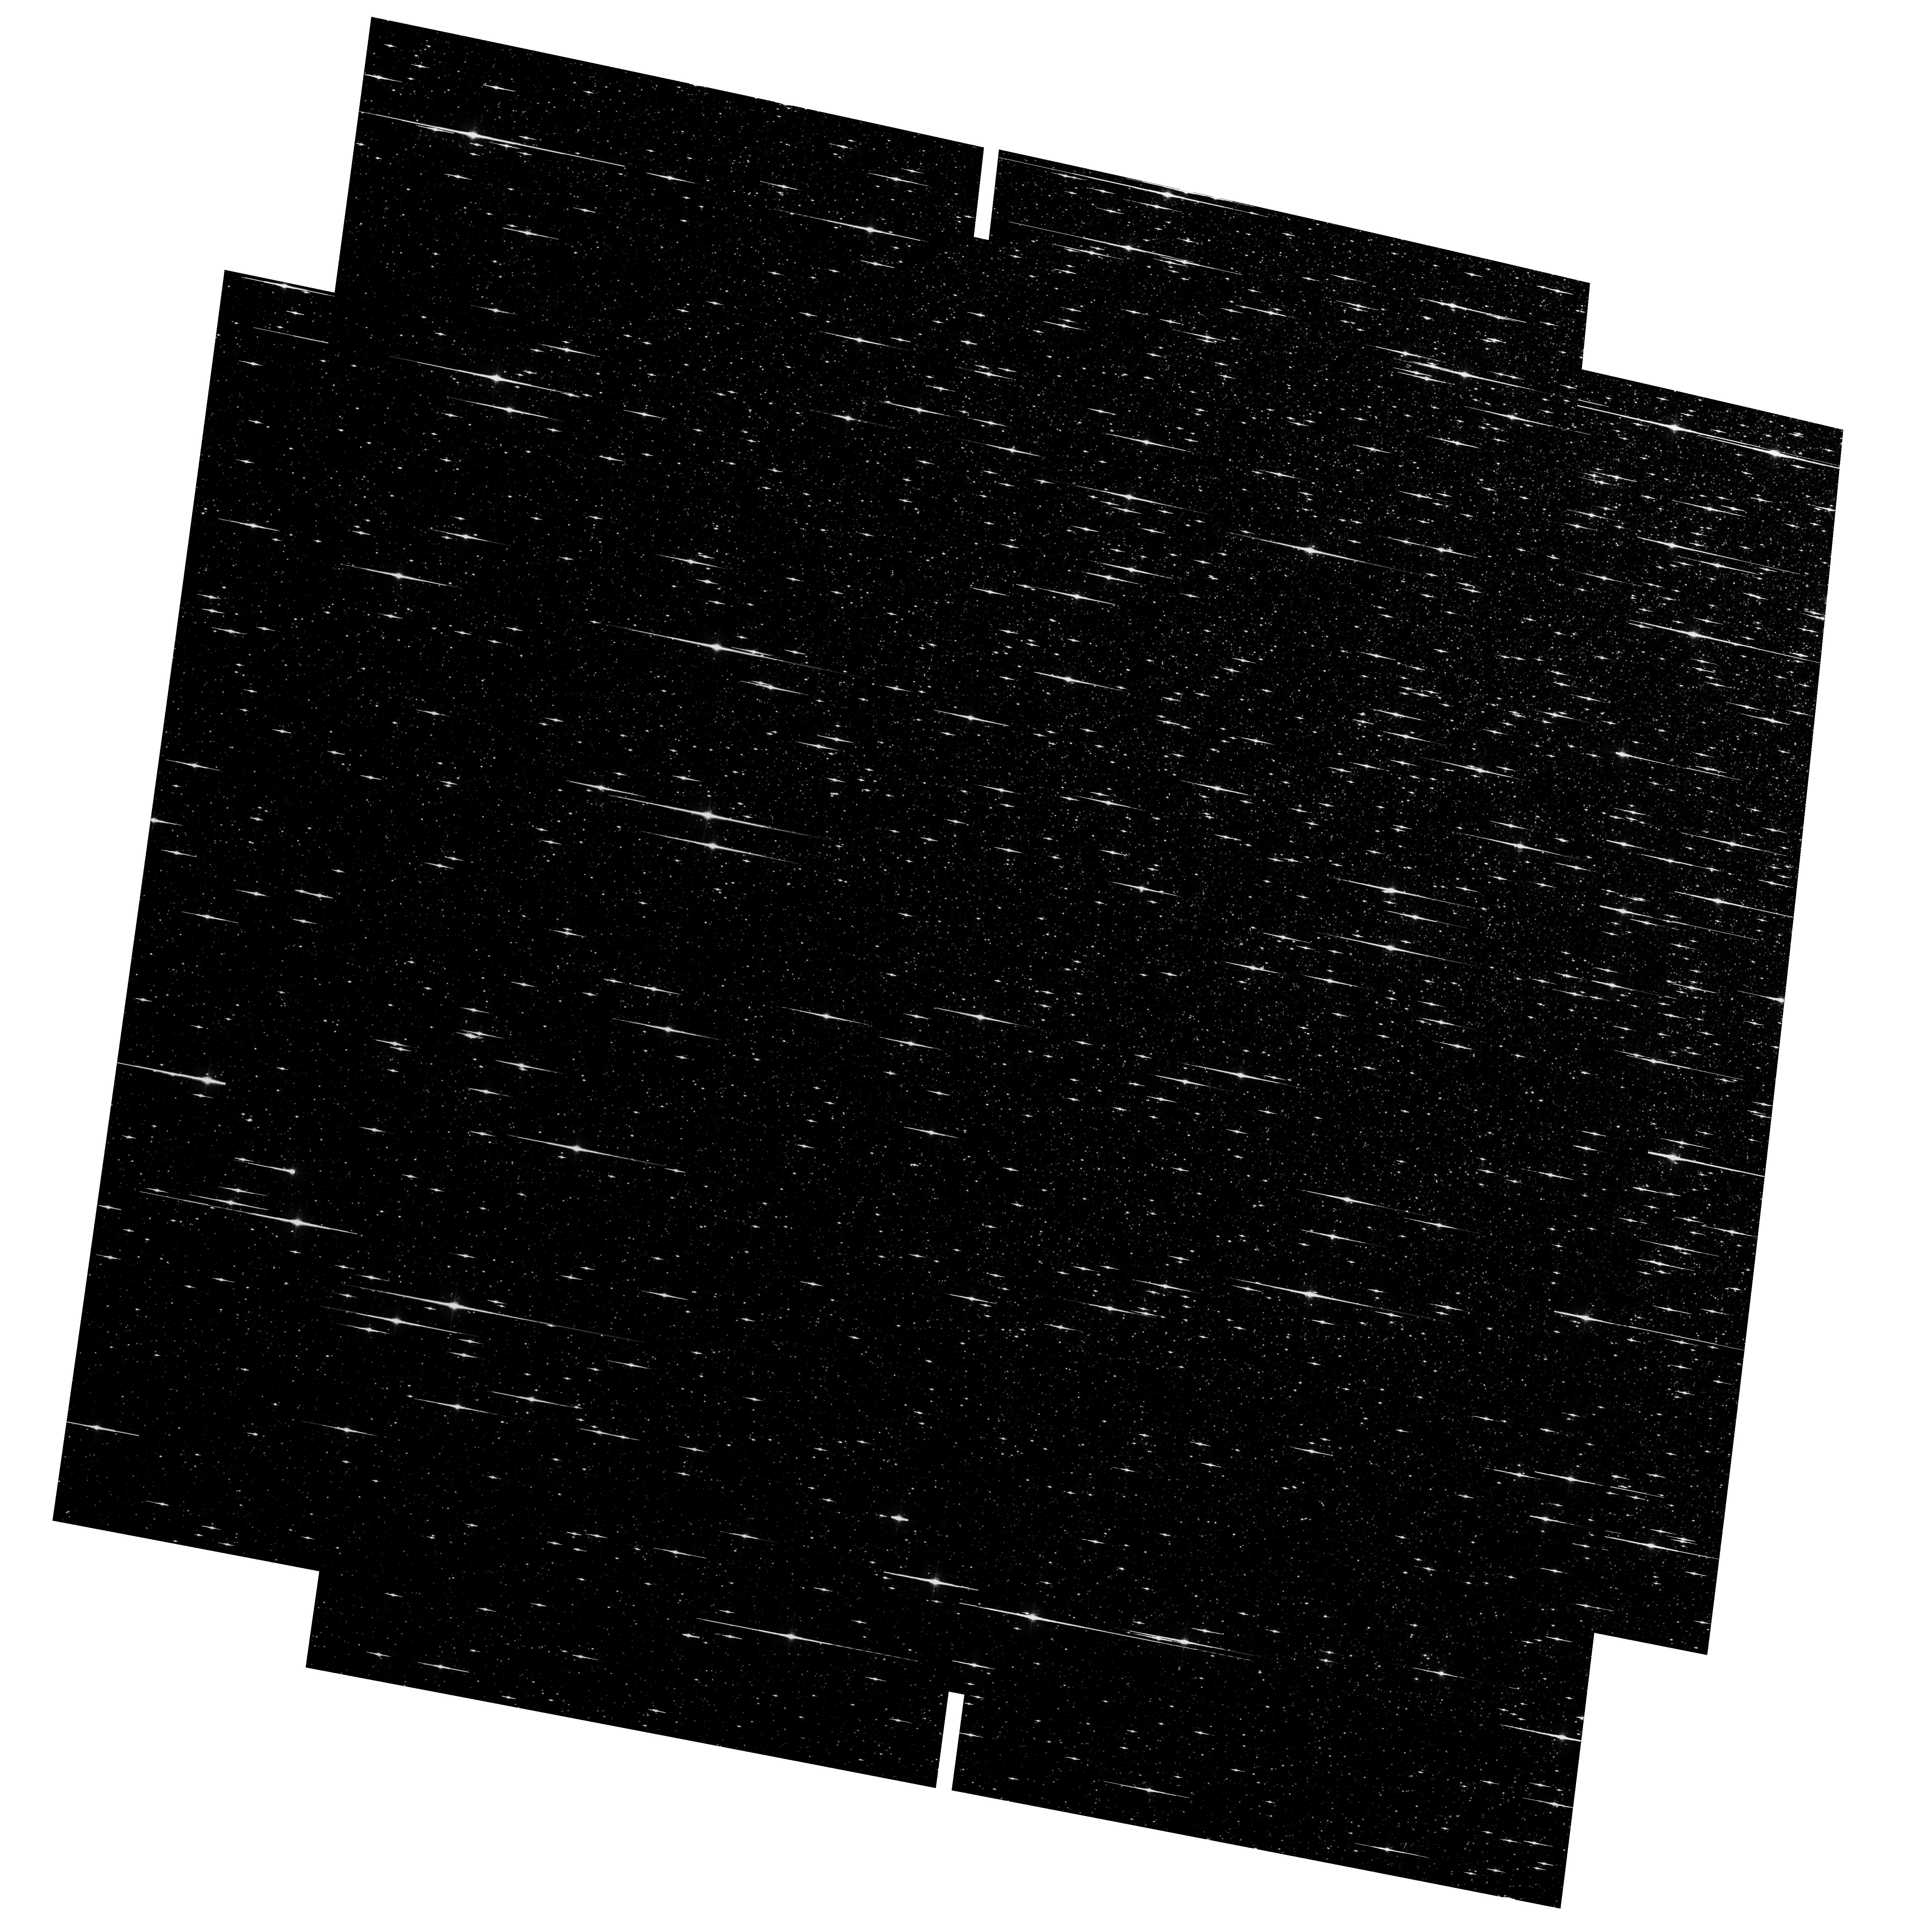
Target: NGC5139-ICF. Instrument: ACS/WFC. Filter: F606W. Exposure: 29 min. Observation ID: hst_10252_01_acs_wfc_f606w_j92301

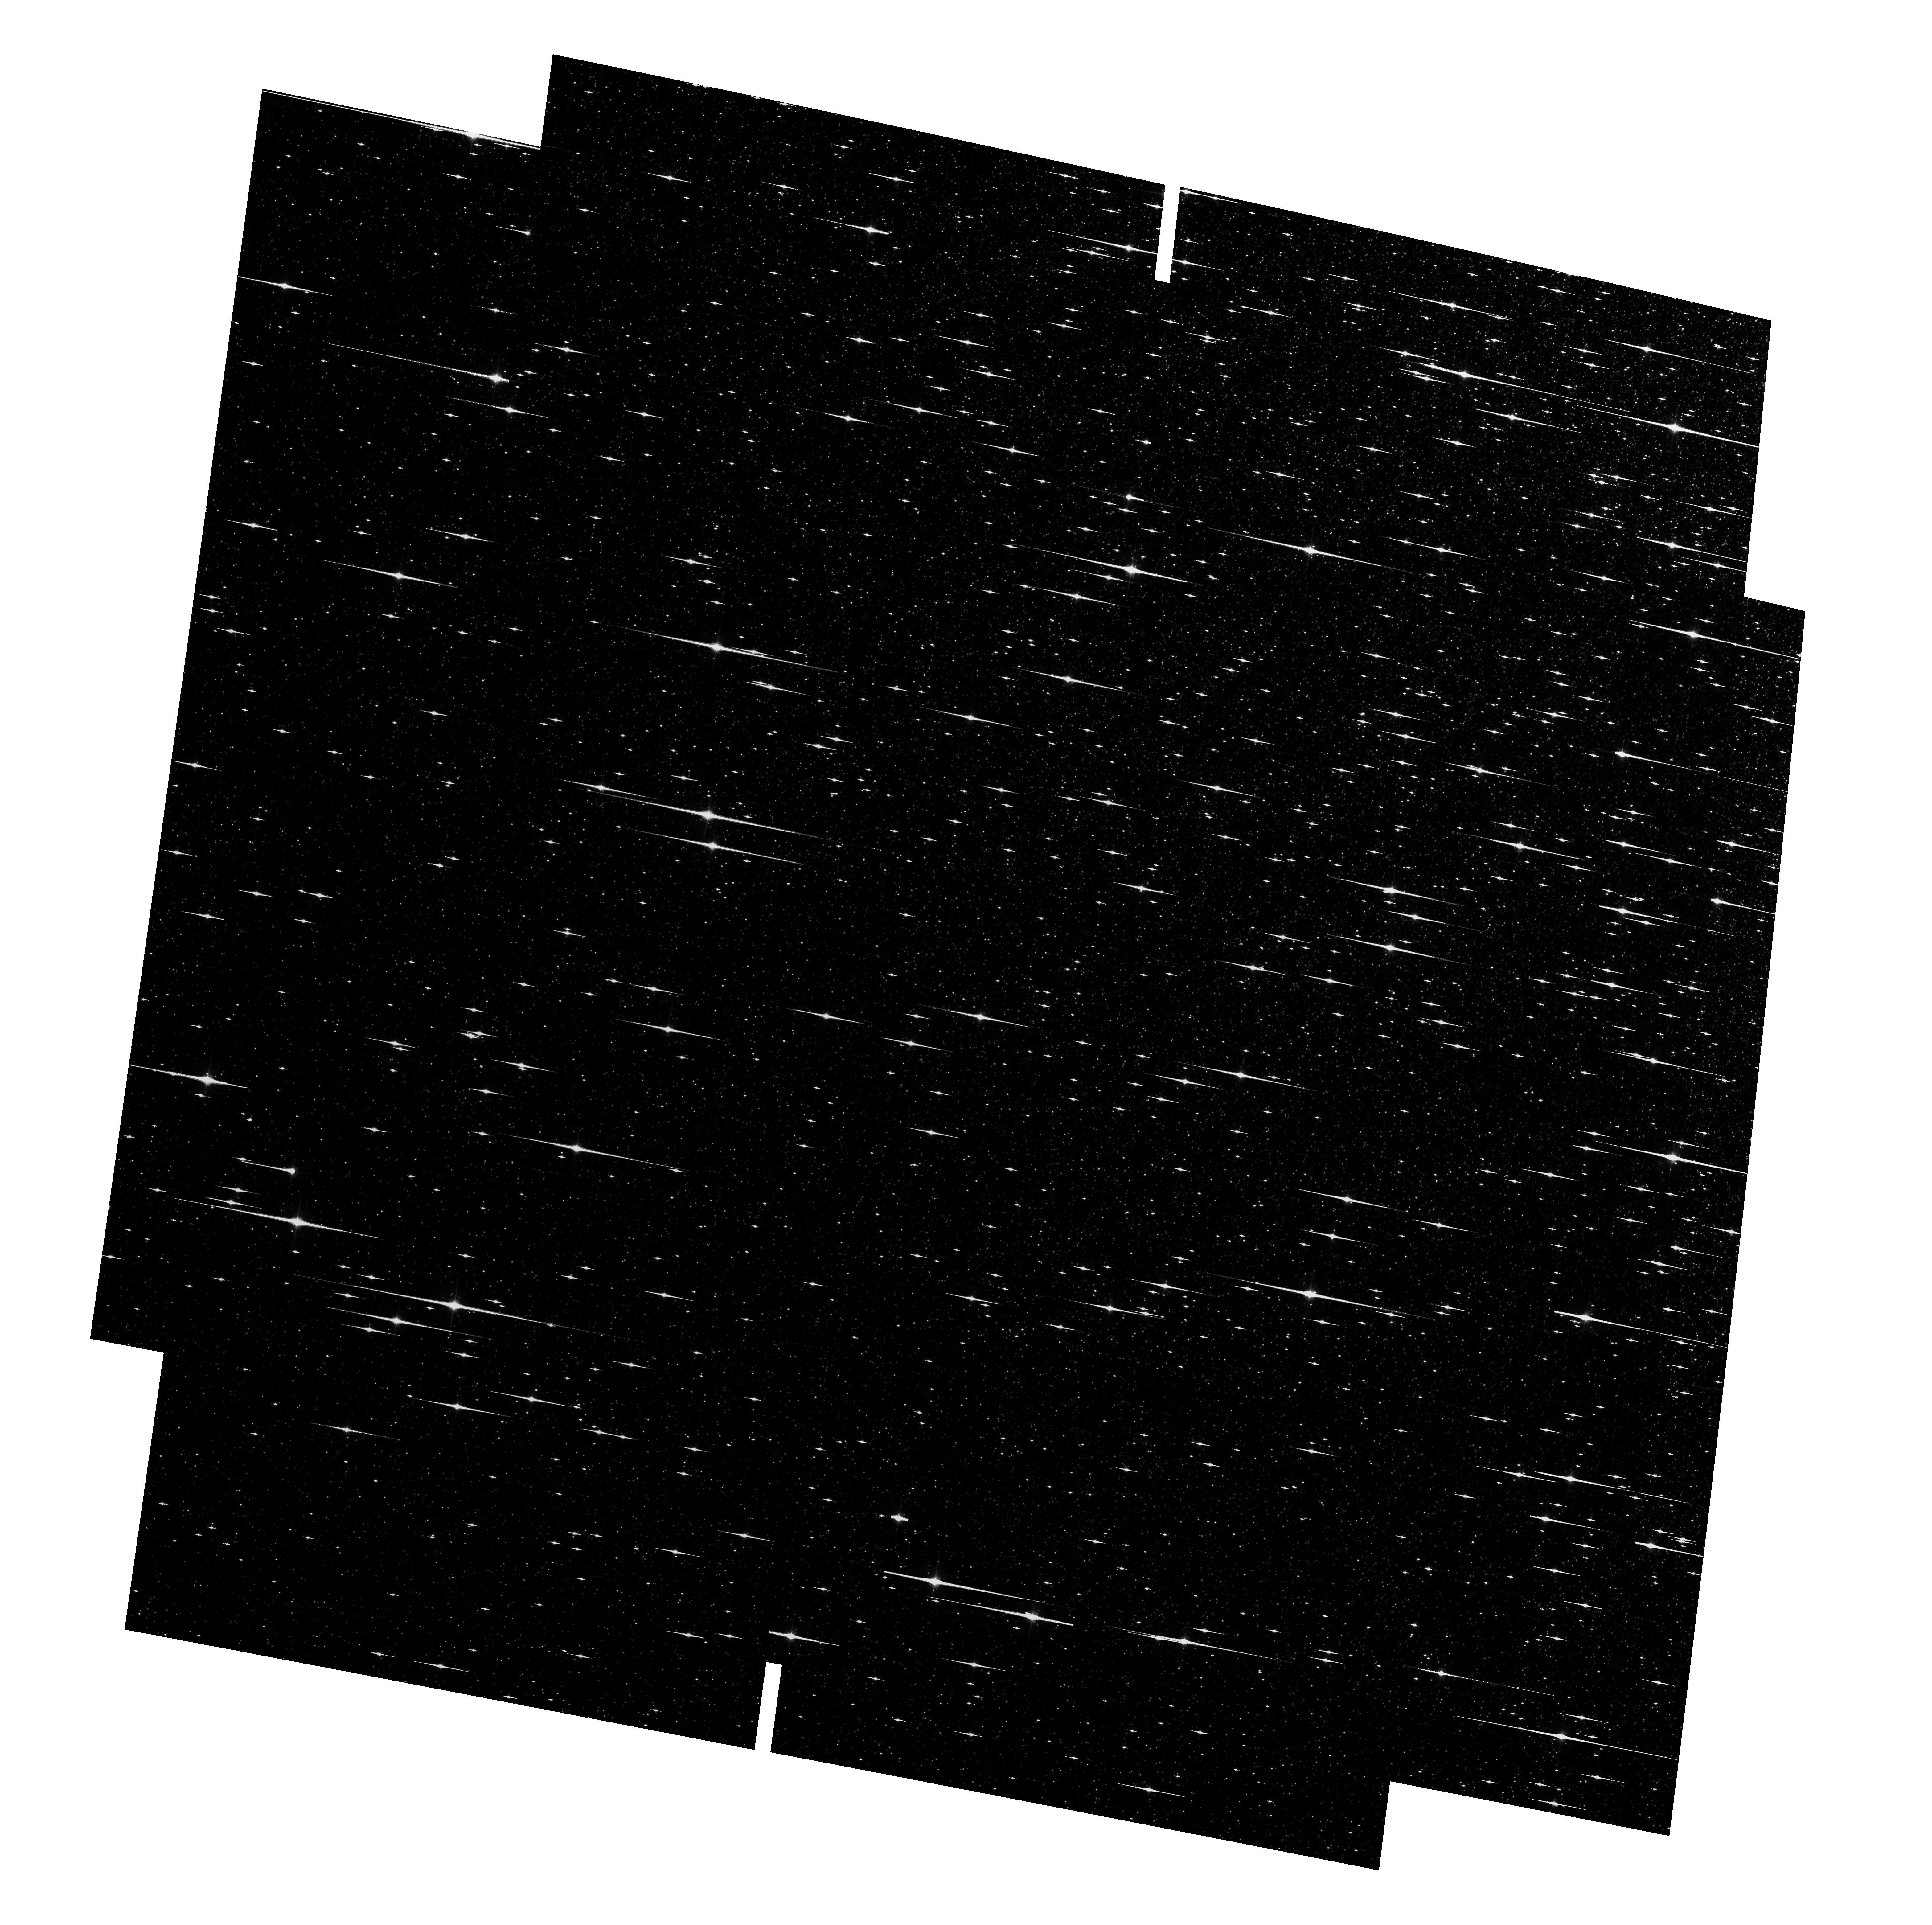
Target: NGC5139-ICF. Instrument: ACS/WFC. Filter: F814W. Exposure: 29 min. Observation ID: hst_10252_01_acs_wfc_f814w_j92301

Improving the Astrometric Calibration of ACS/WFC for the Most Useful Filters (PI: Anderson, Jay)

The distortion correction for the WFC, with which most ACS astrometry is done, is filter-dependent, and is not sufficiently accurate for the most useful filters to the community, F606W and F814W. We propose to derive improved corrections using 1 orbit for each filter. A by-product will be an astrometric standard field at the center of Omega Centauri.